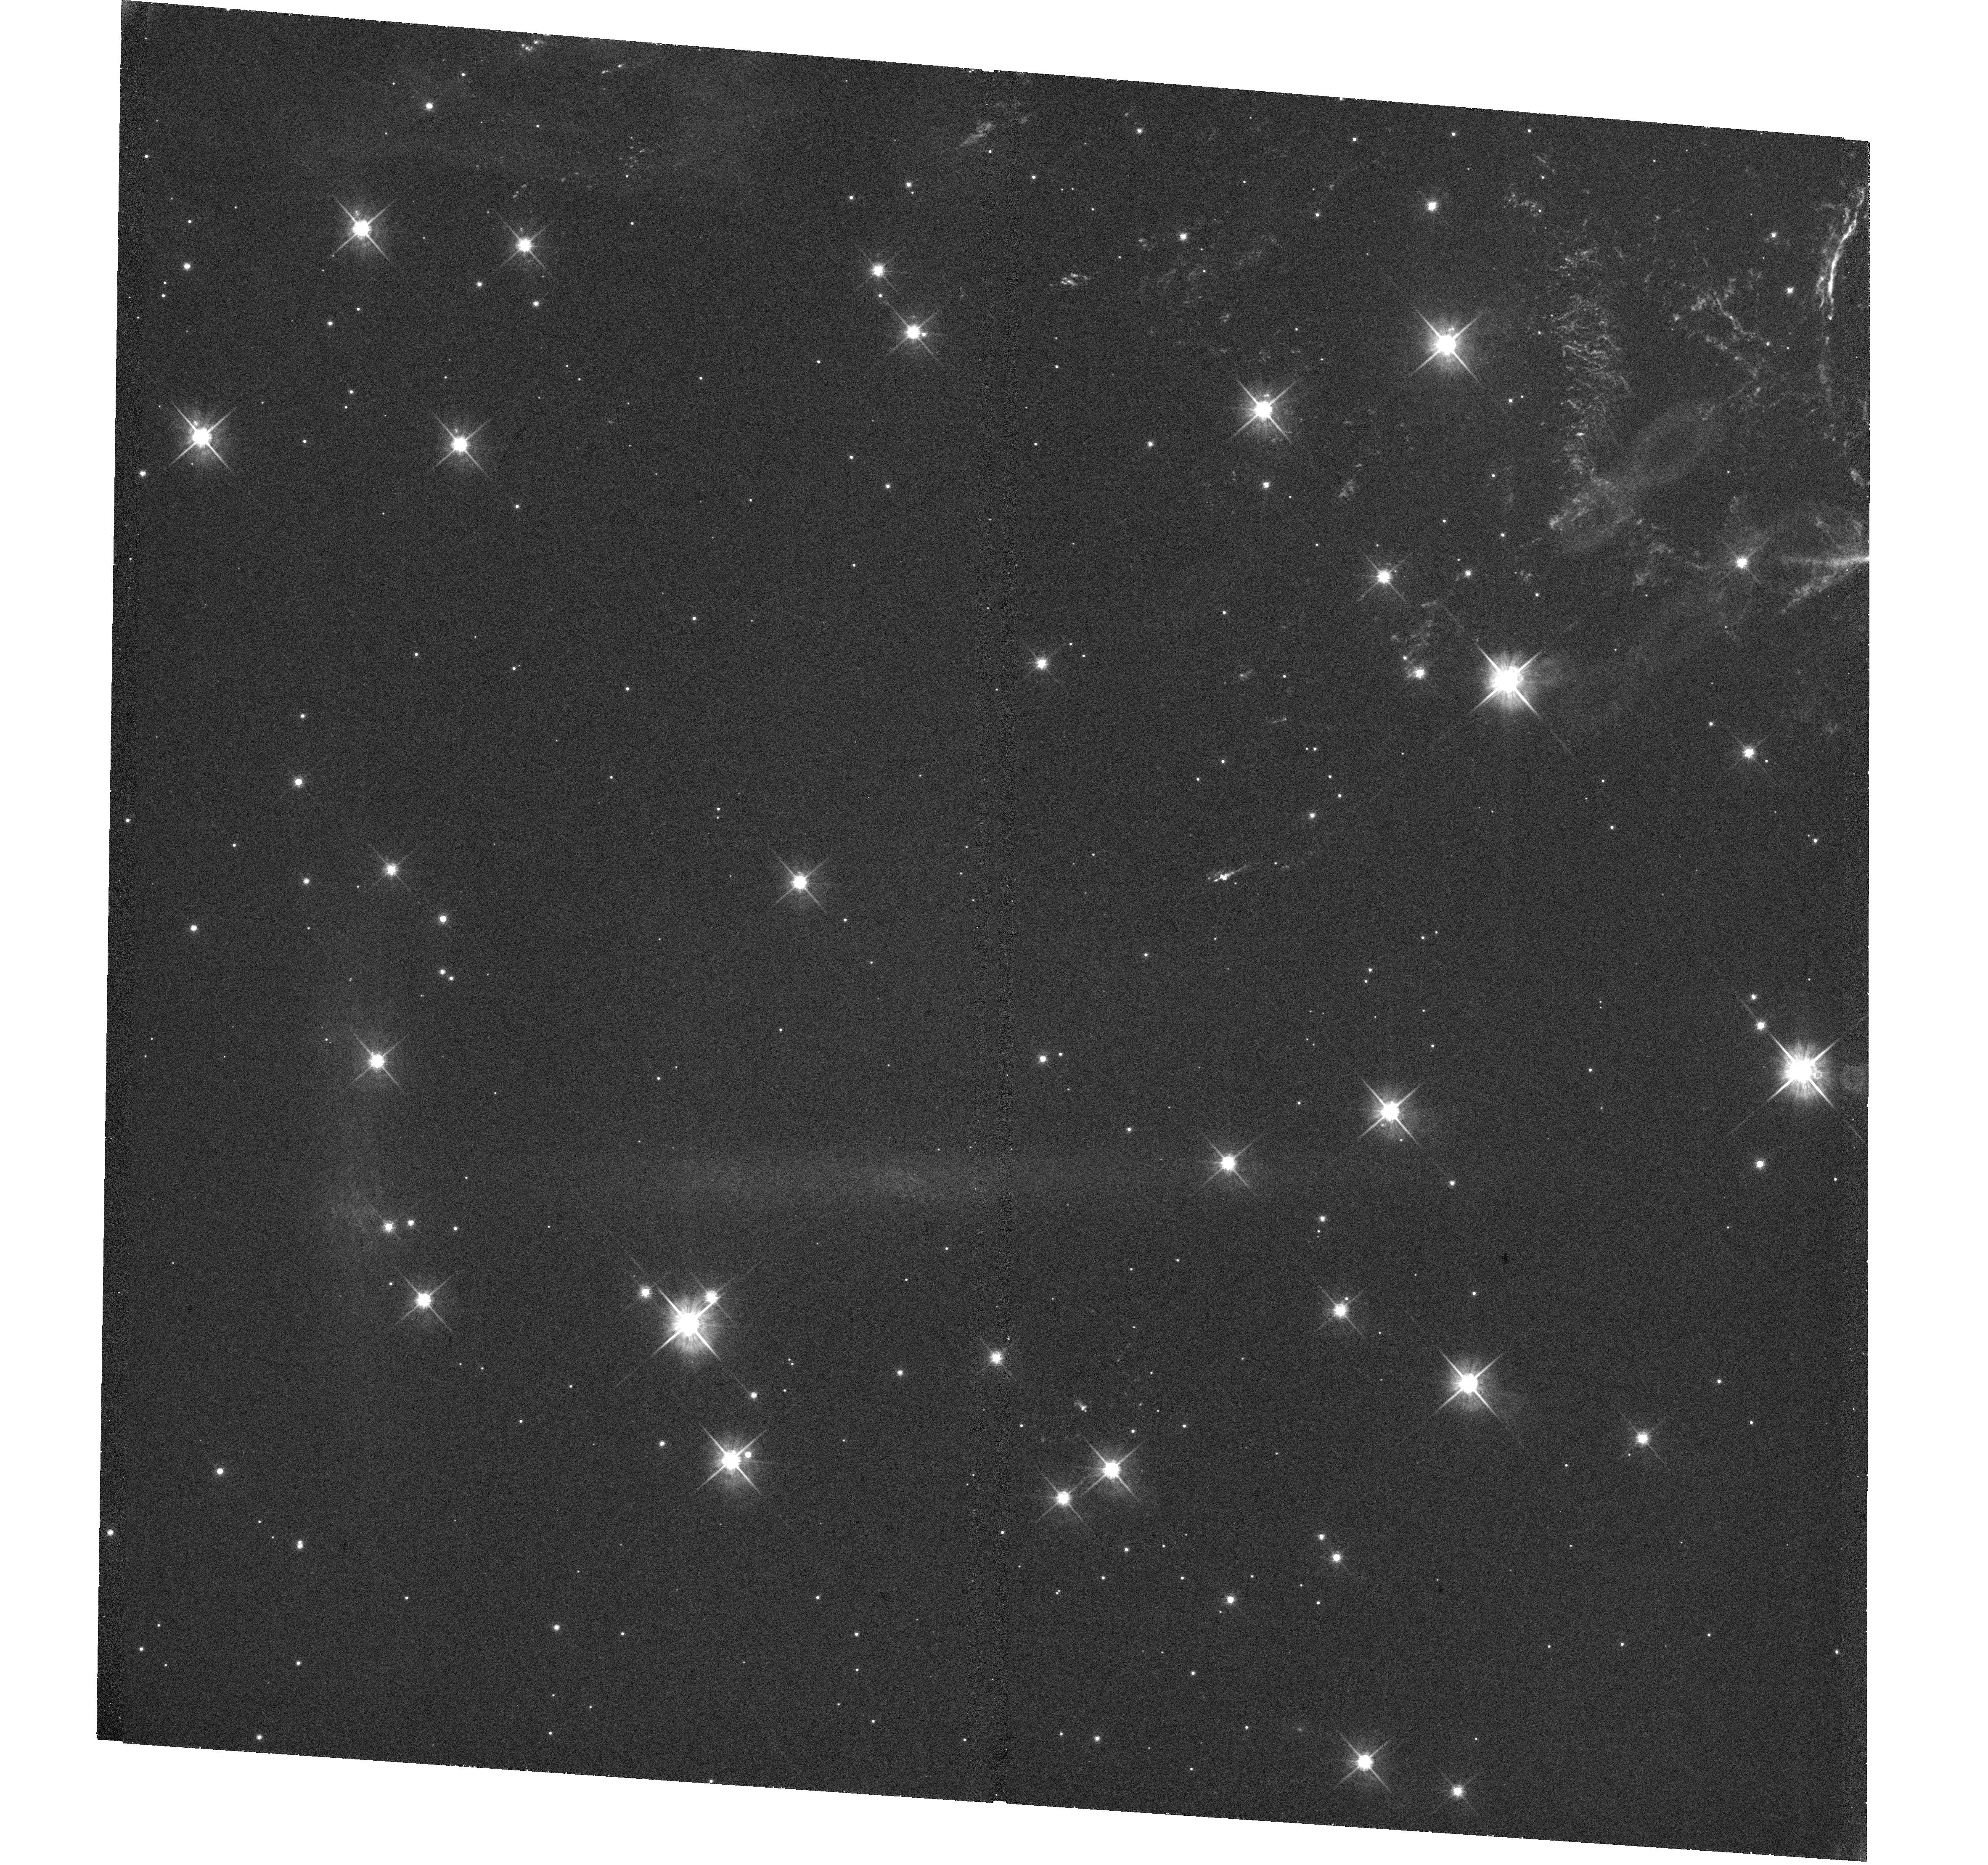
Target: CAS-A-SE. Instrument: WFC3/UVIS. Filter: F625W. Exposure: 1.2 h. Observation ID: hst_15515_a1_wfc3_uvis_f625w_idwna1

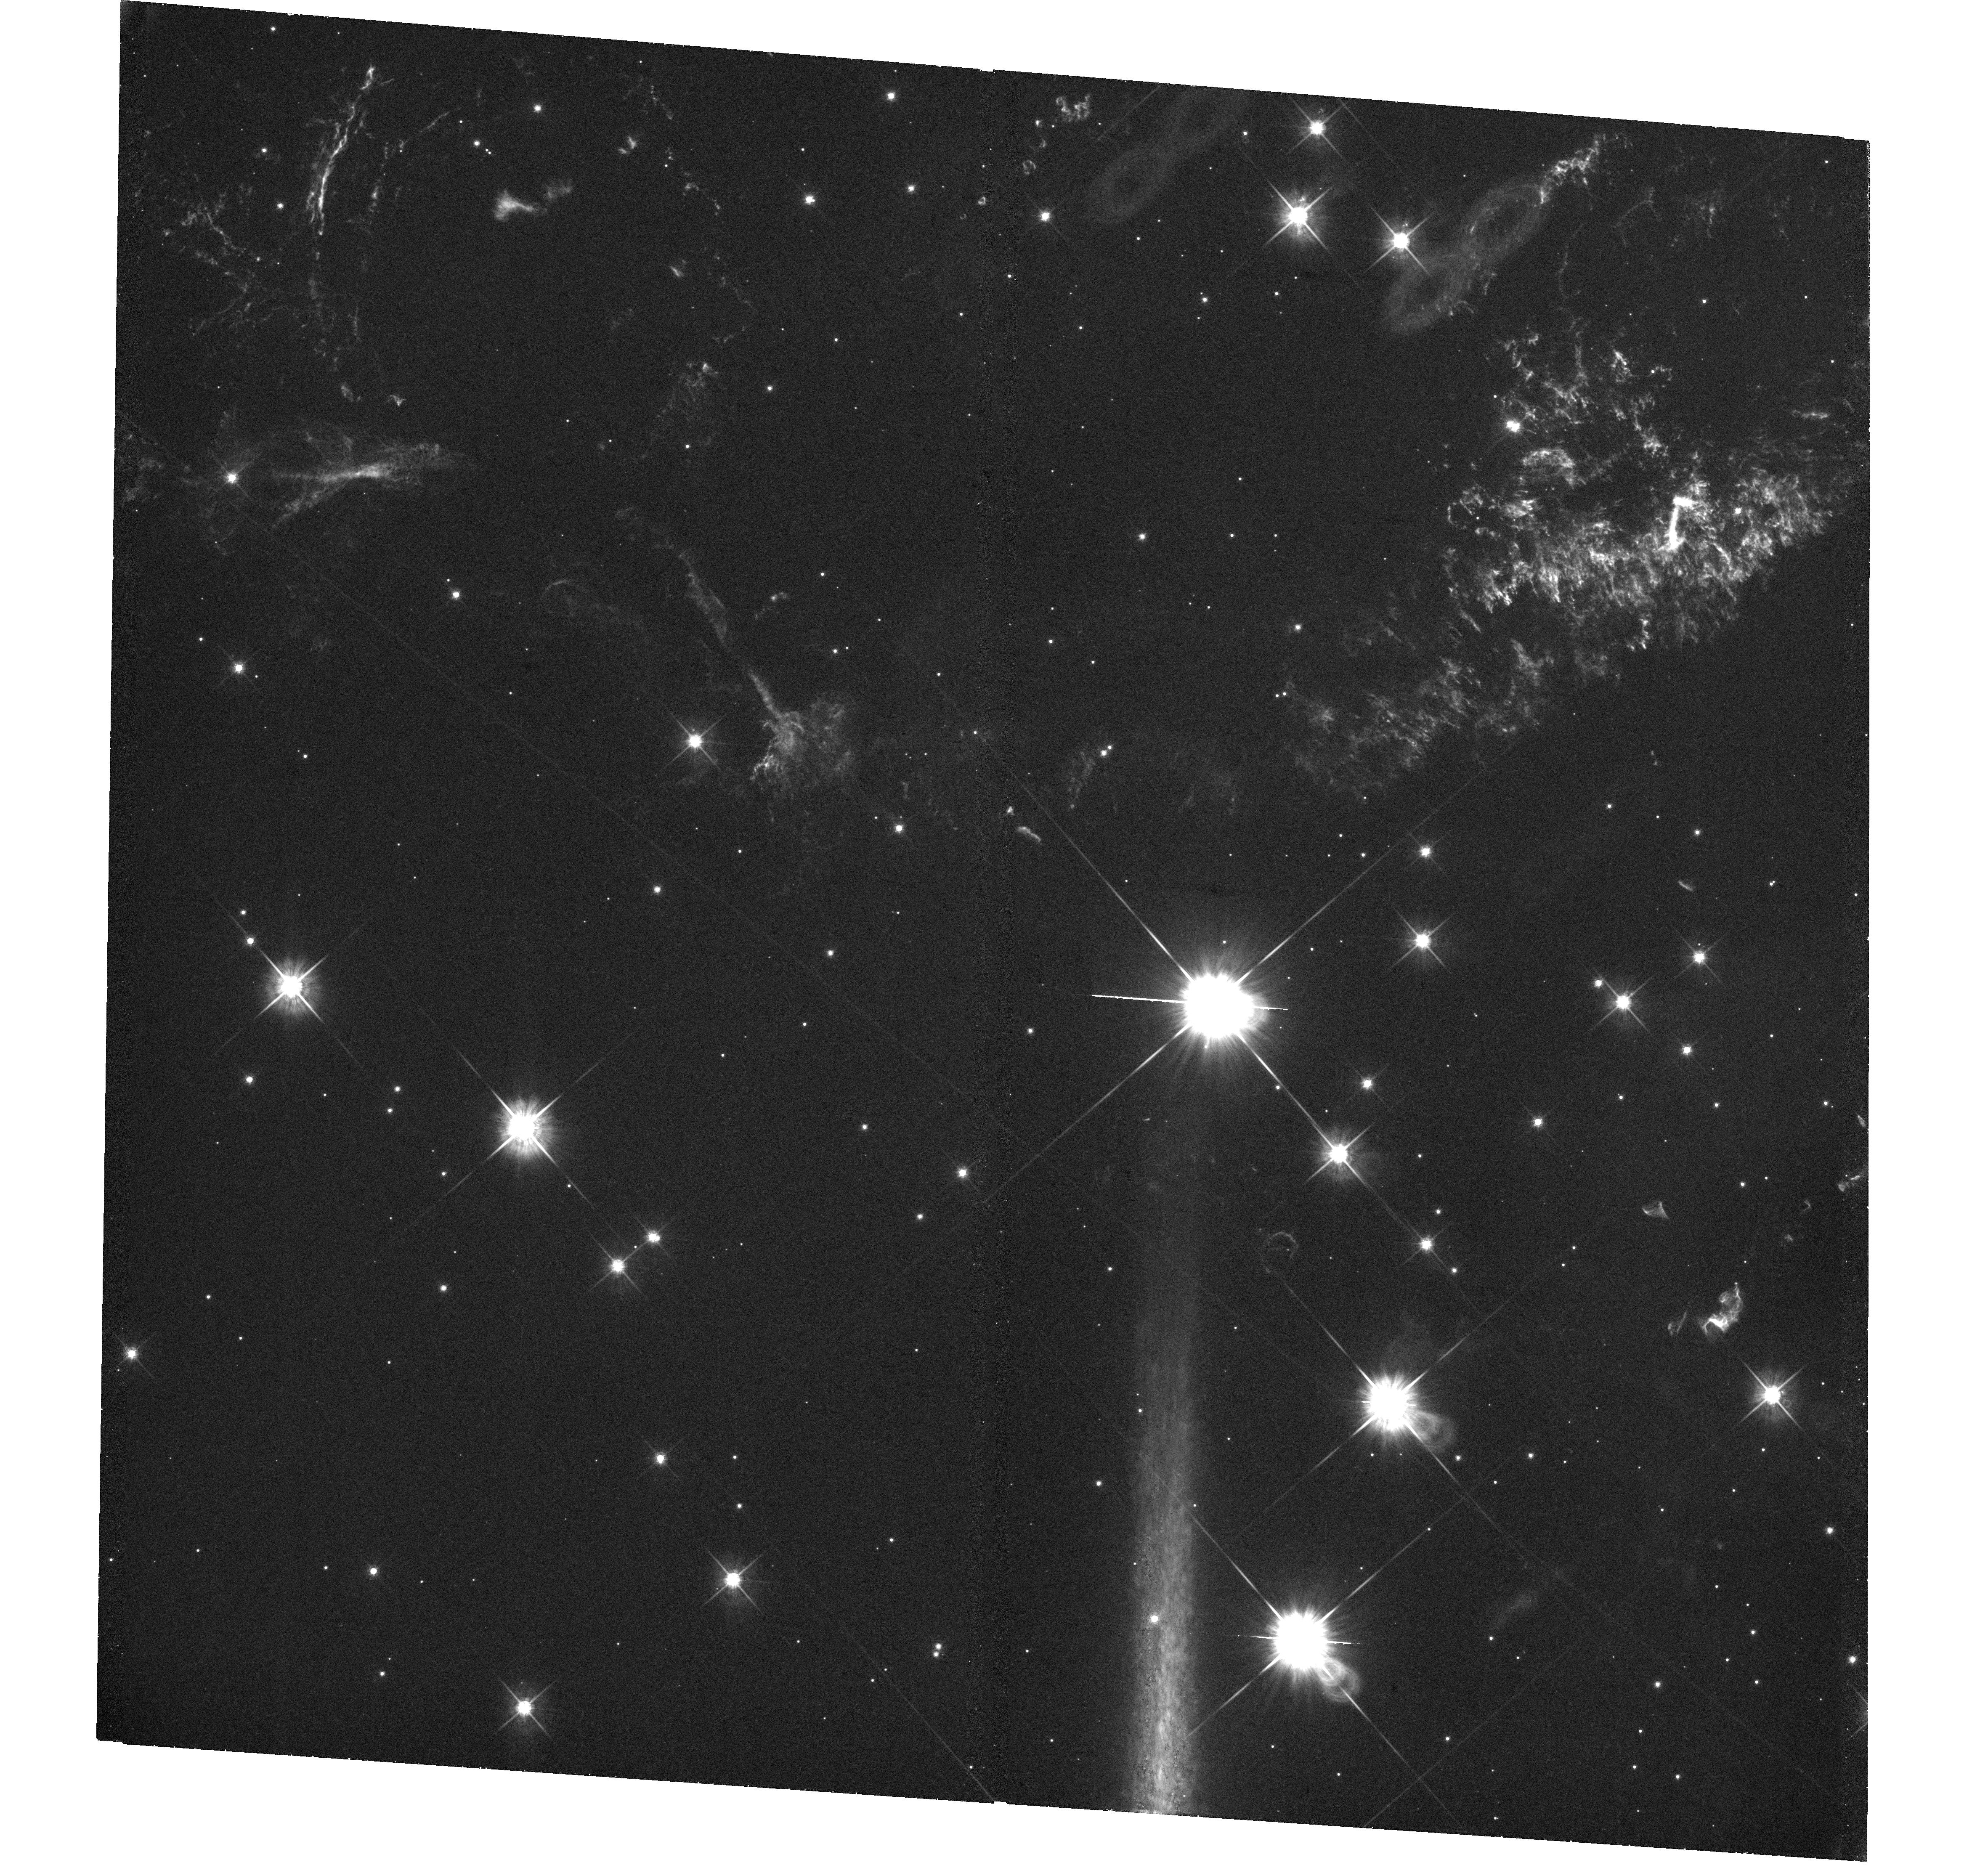
Target: CAS-A-SOUTH. Instrument: WFC3/UVIS. Filter: F625W. Exposure: 1.2 h. Observation ID: hst_15515_a2_wfc3_uvis_f625w_idwna2

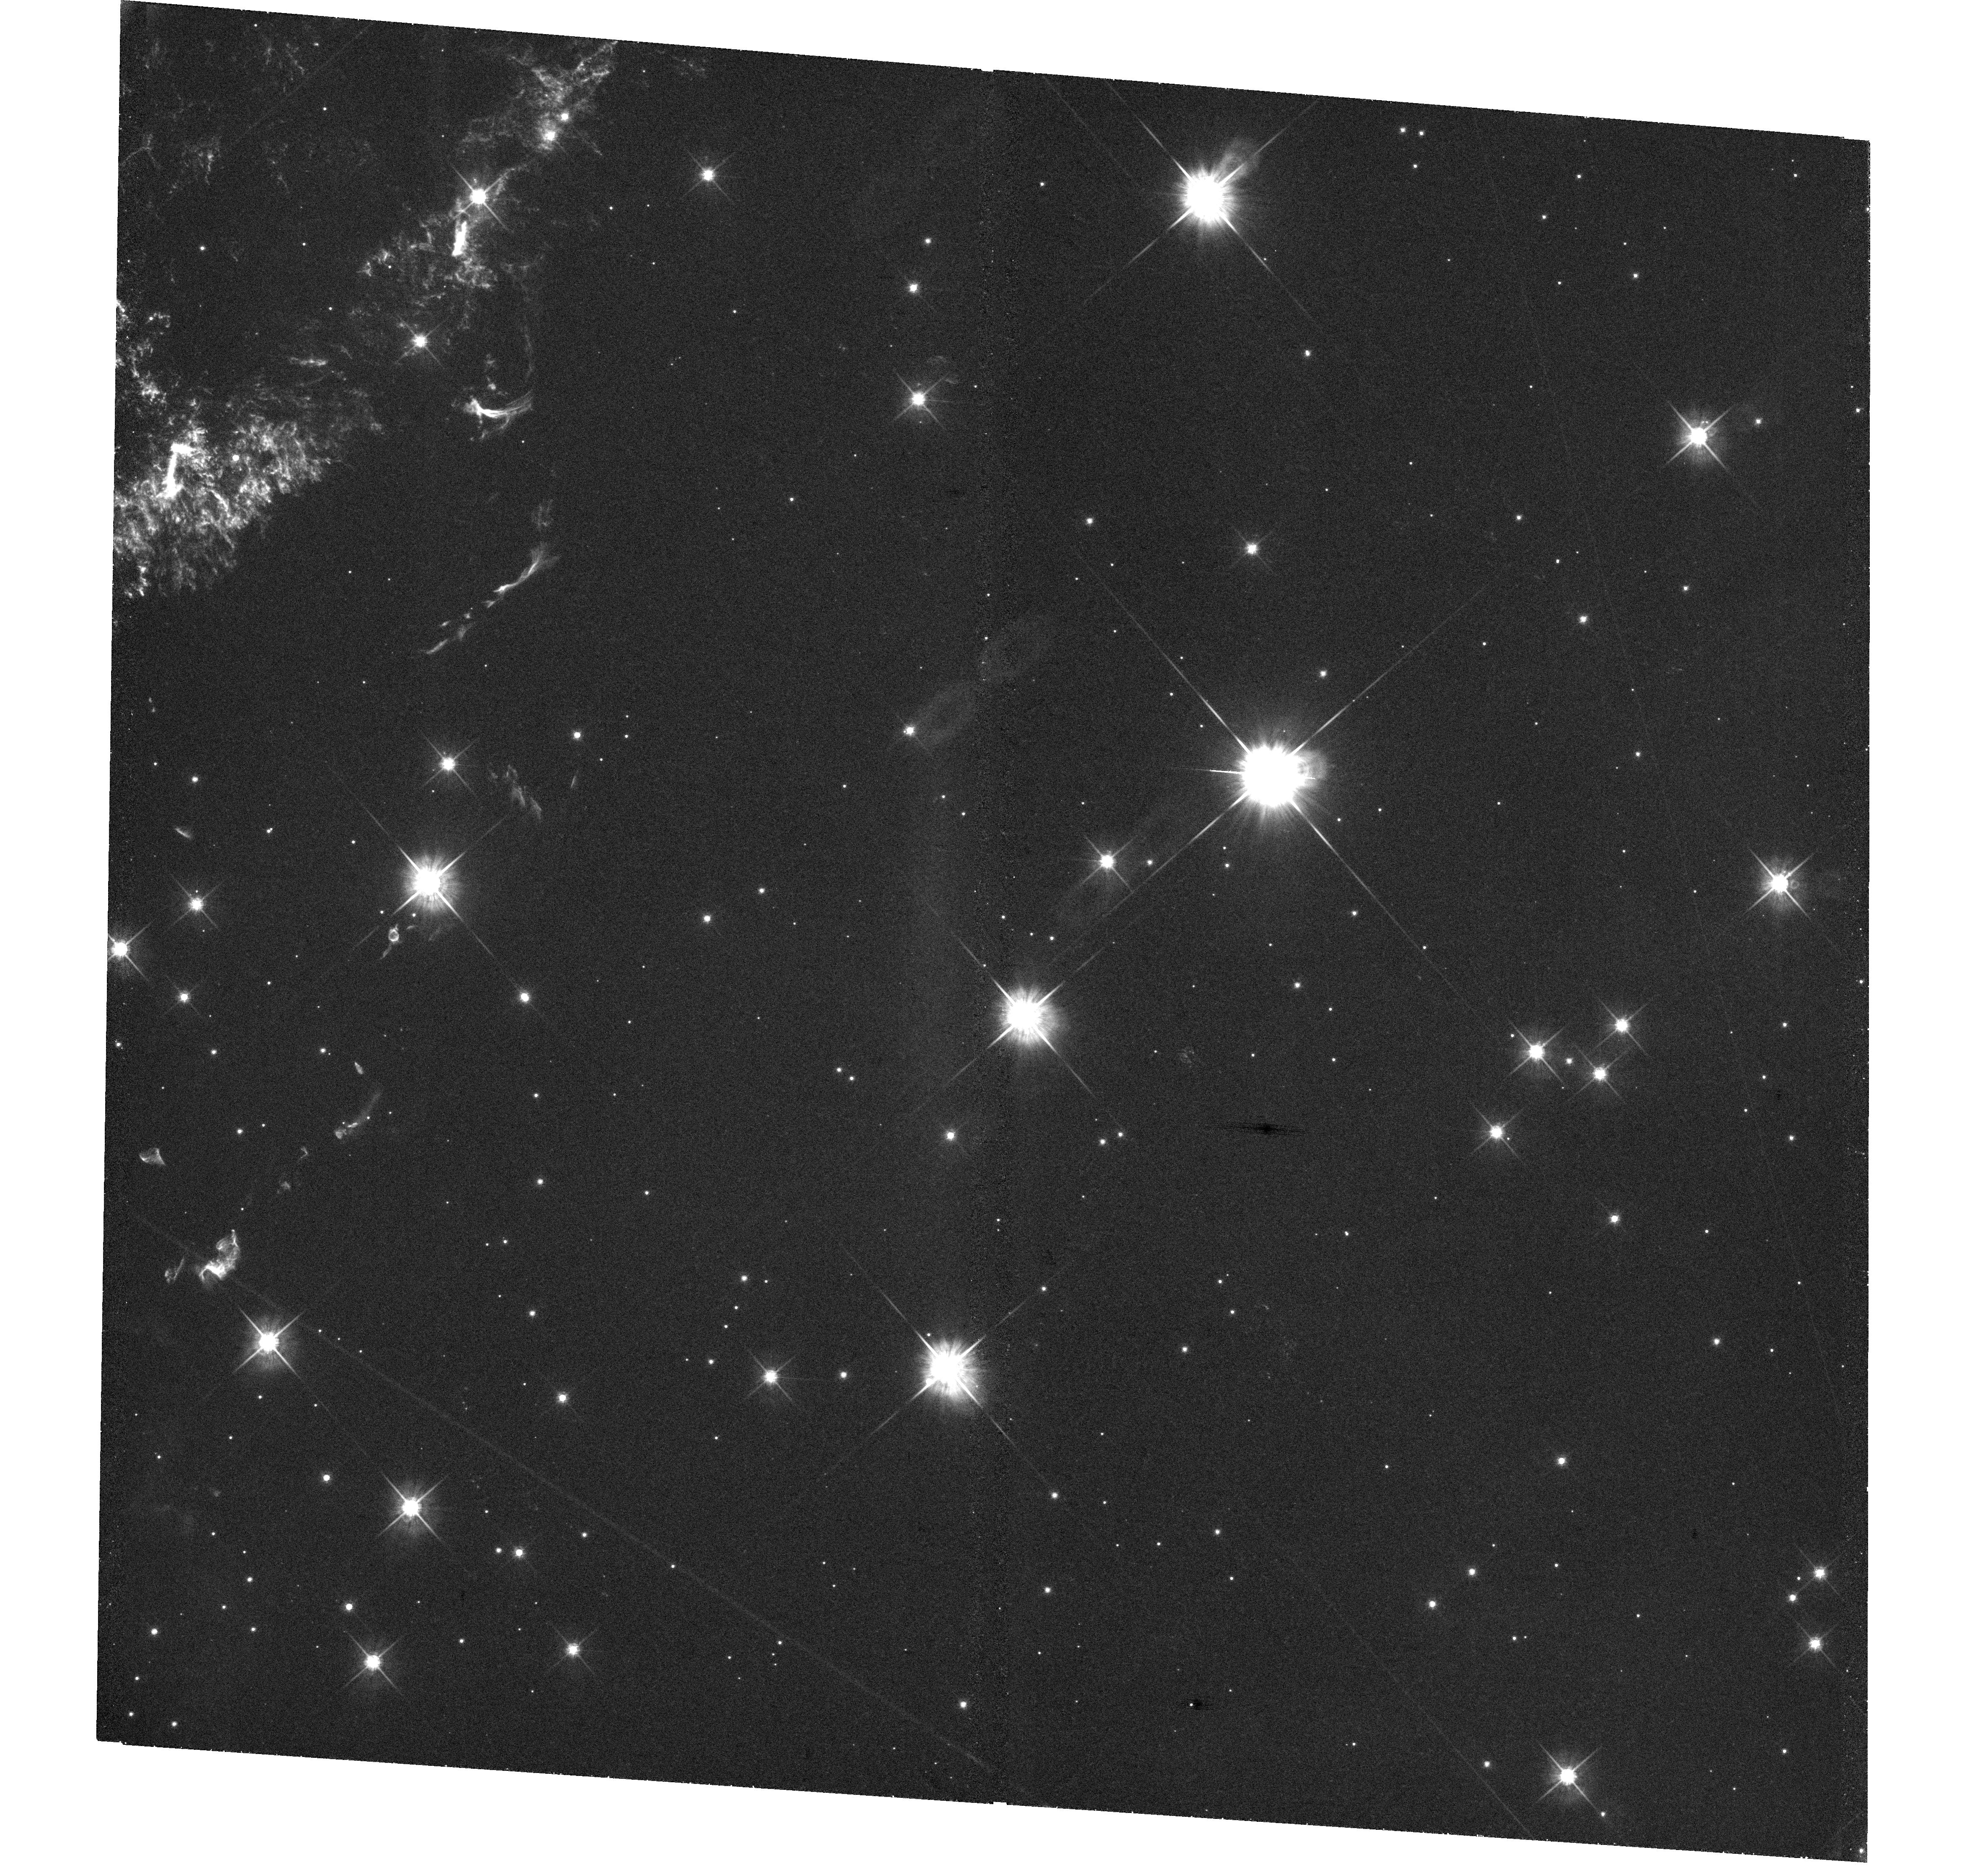
Target: CAS-A-SW. Instrument: WFC3/UVIS. Filter: F625W. Exposure: 1.2 h. Observation ID: hst_15515_a3_wfc3_uvis_f625w_idwna3

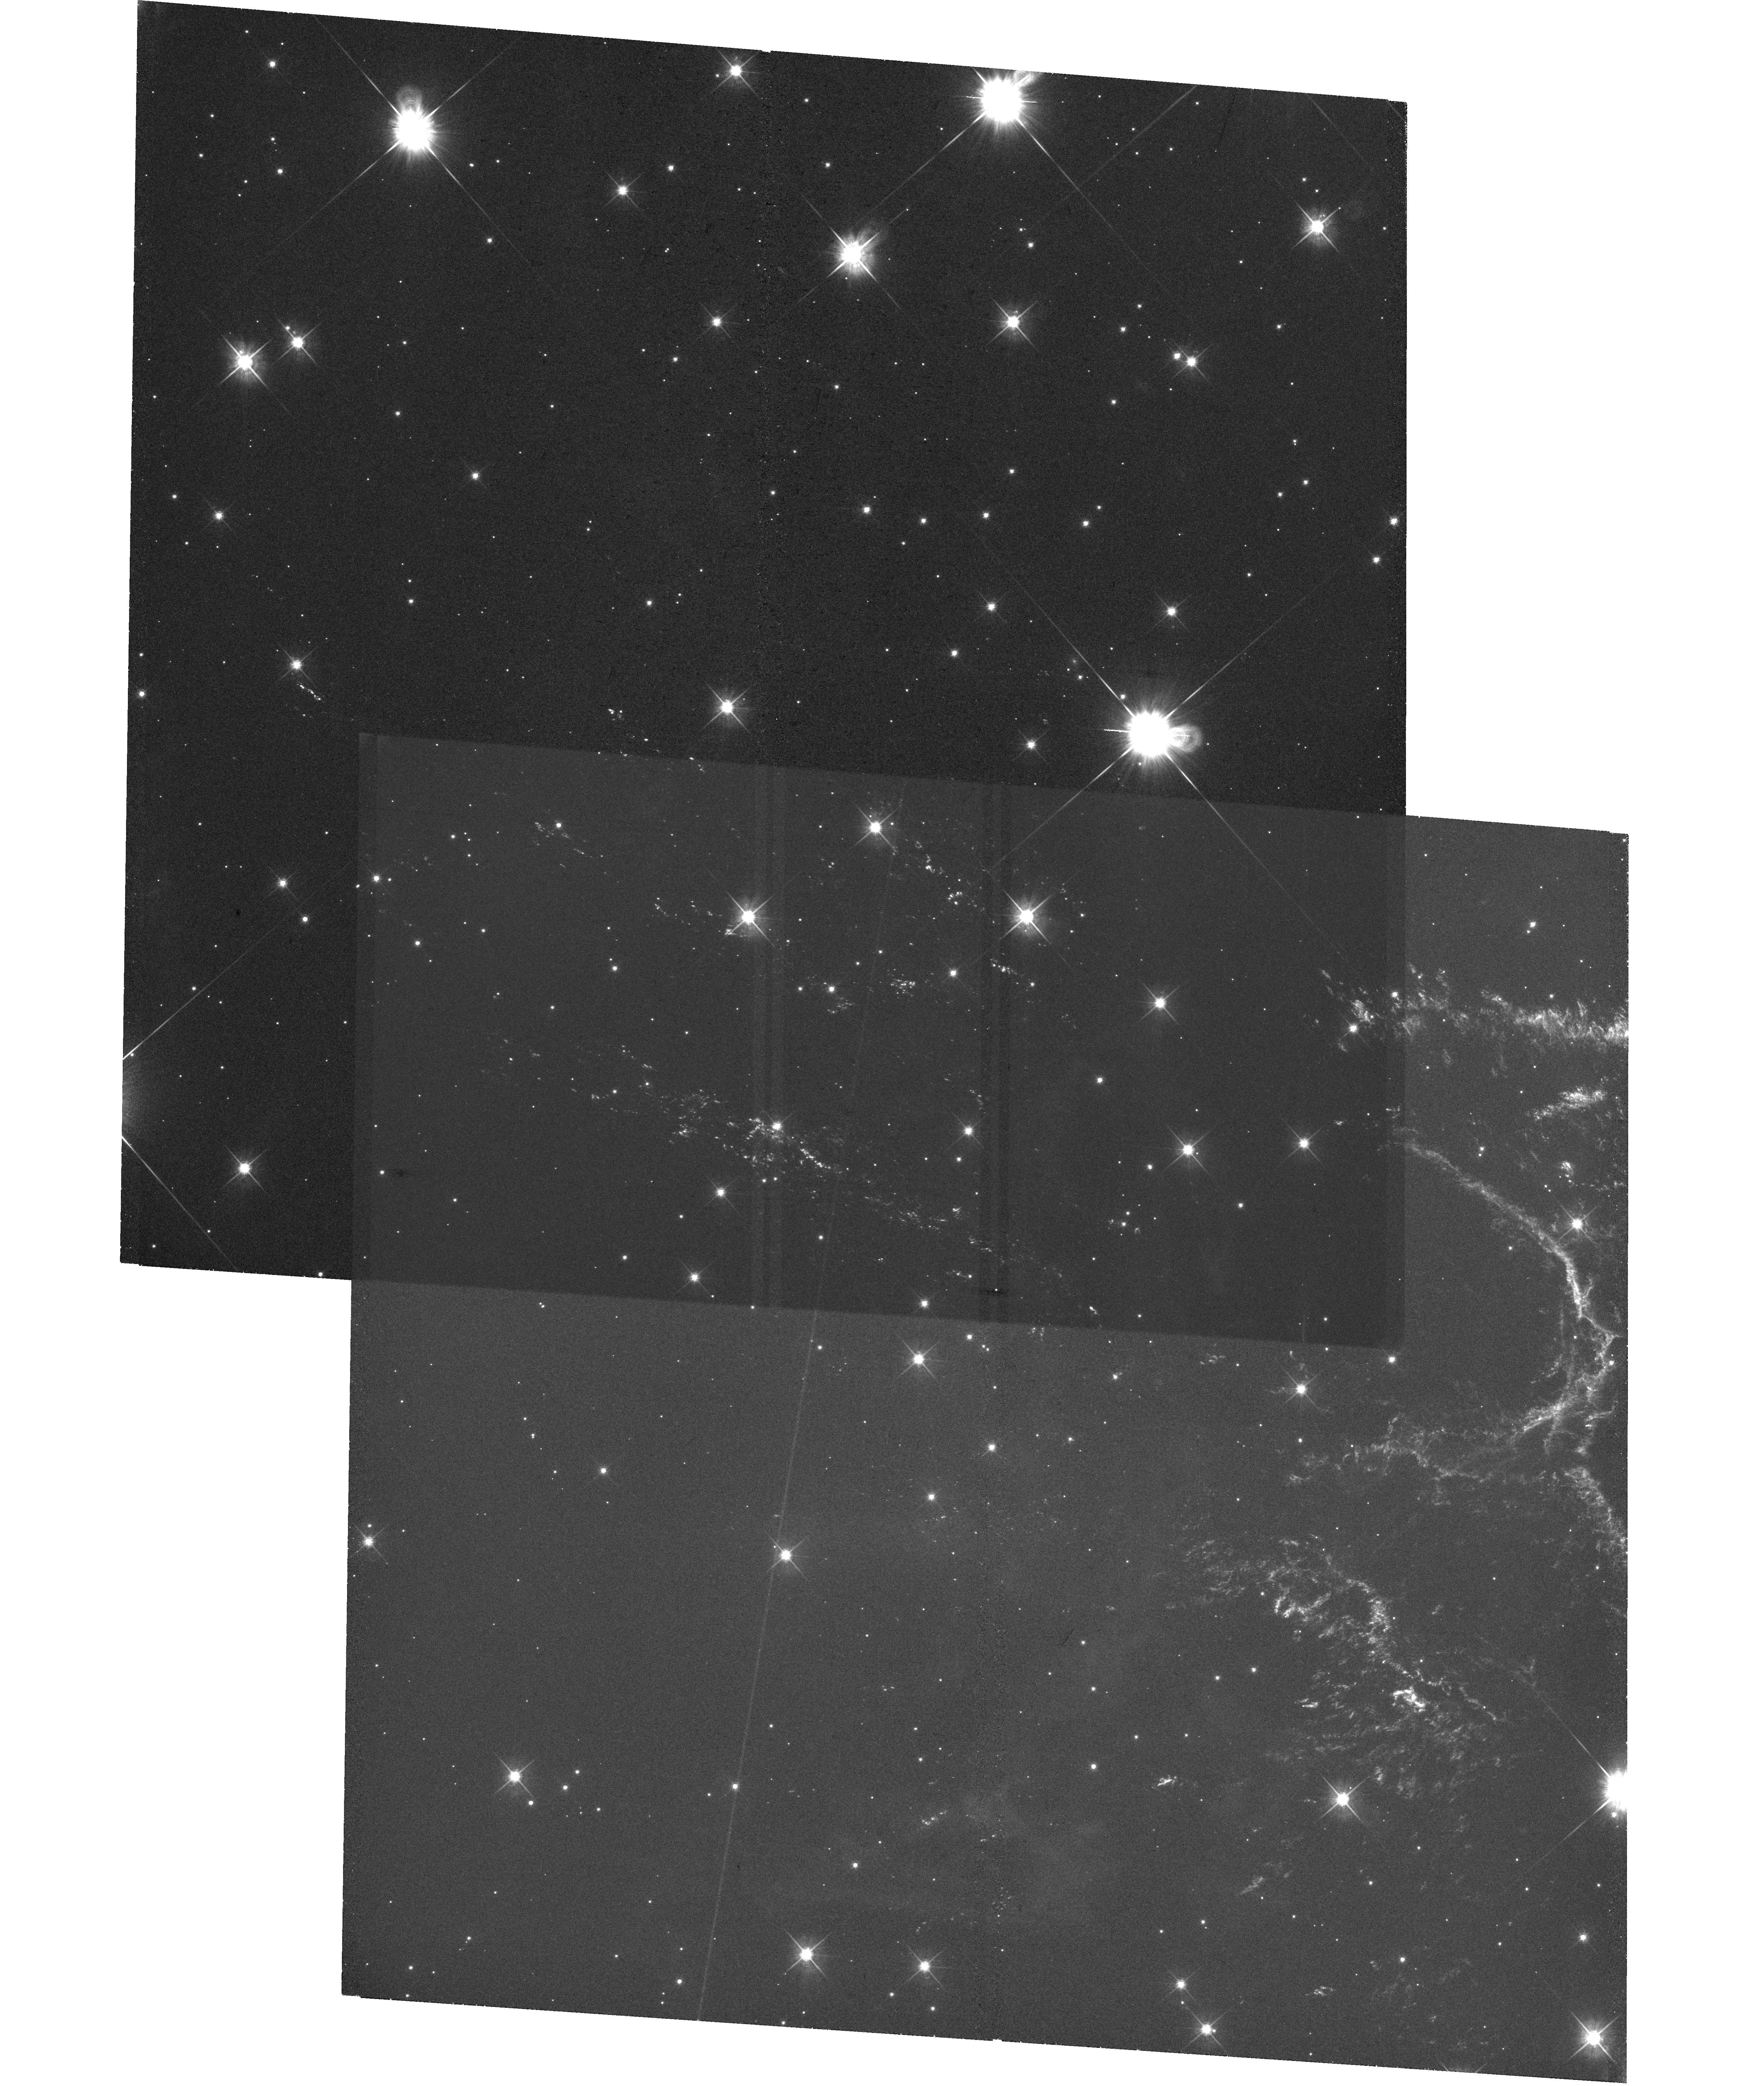
Target: CAS-A-EAST. Instrument: WFC3/UVIS. Filter: F625W. Exposure: 2.4 h. Observation ID: hst_15515_01_wfc3_uvis_f625w_idwn01

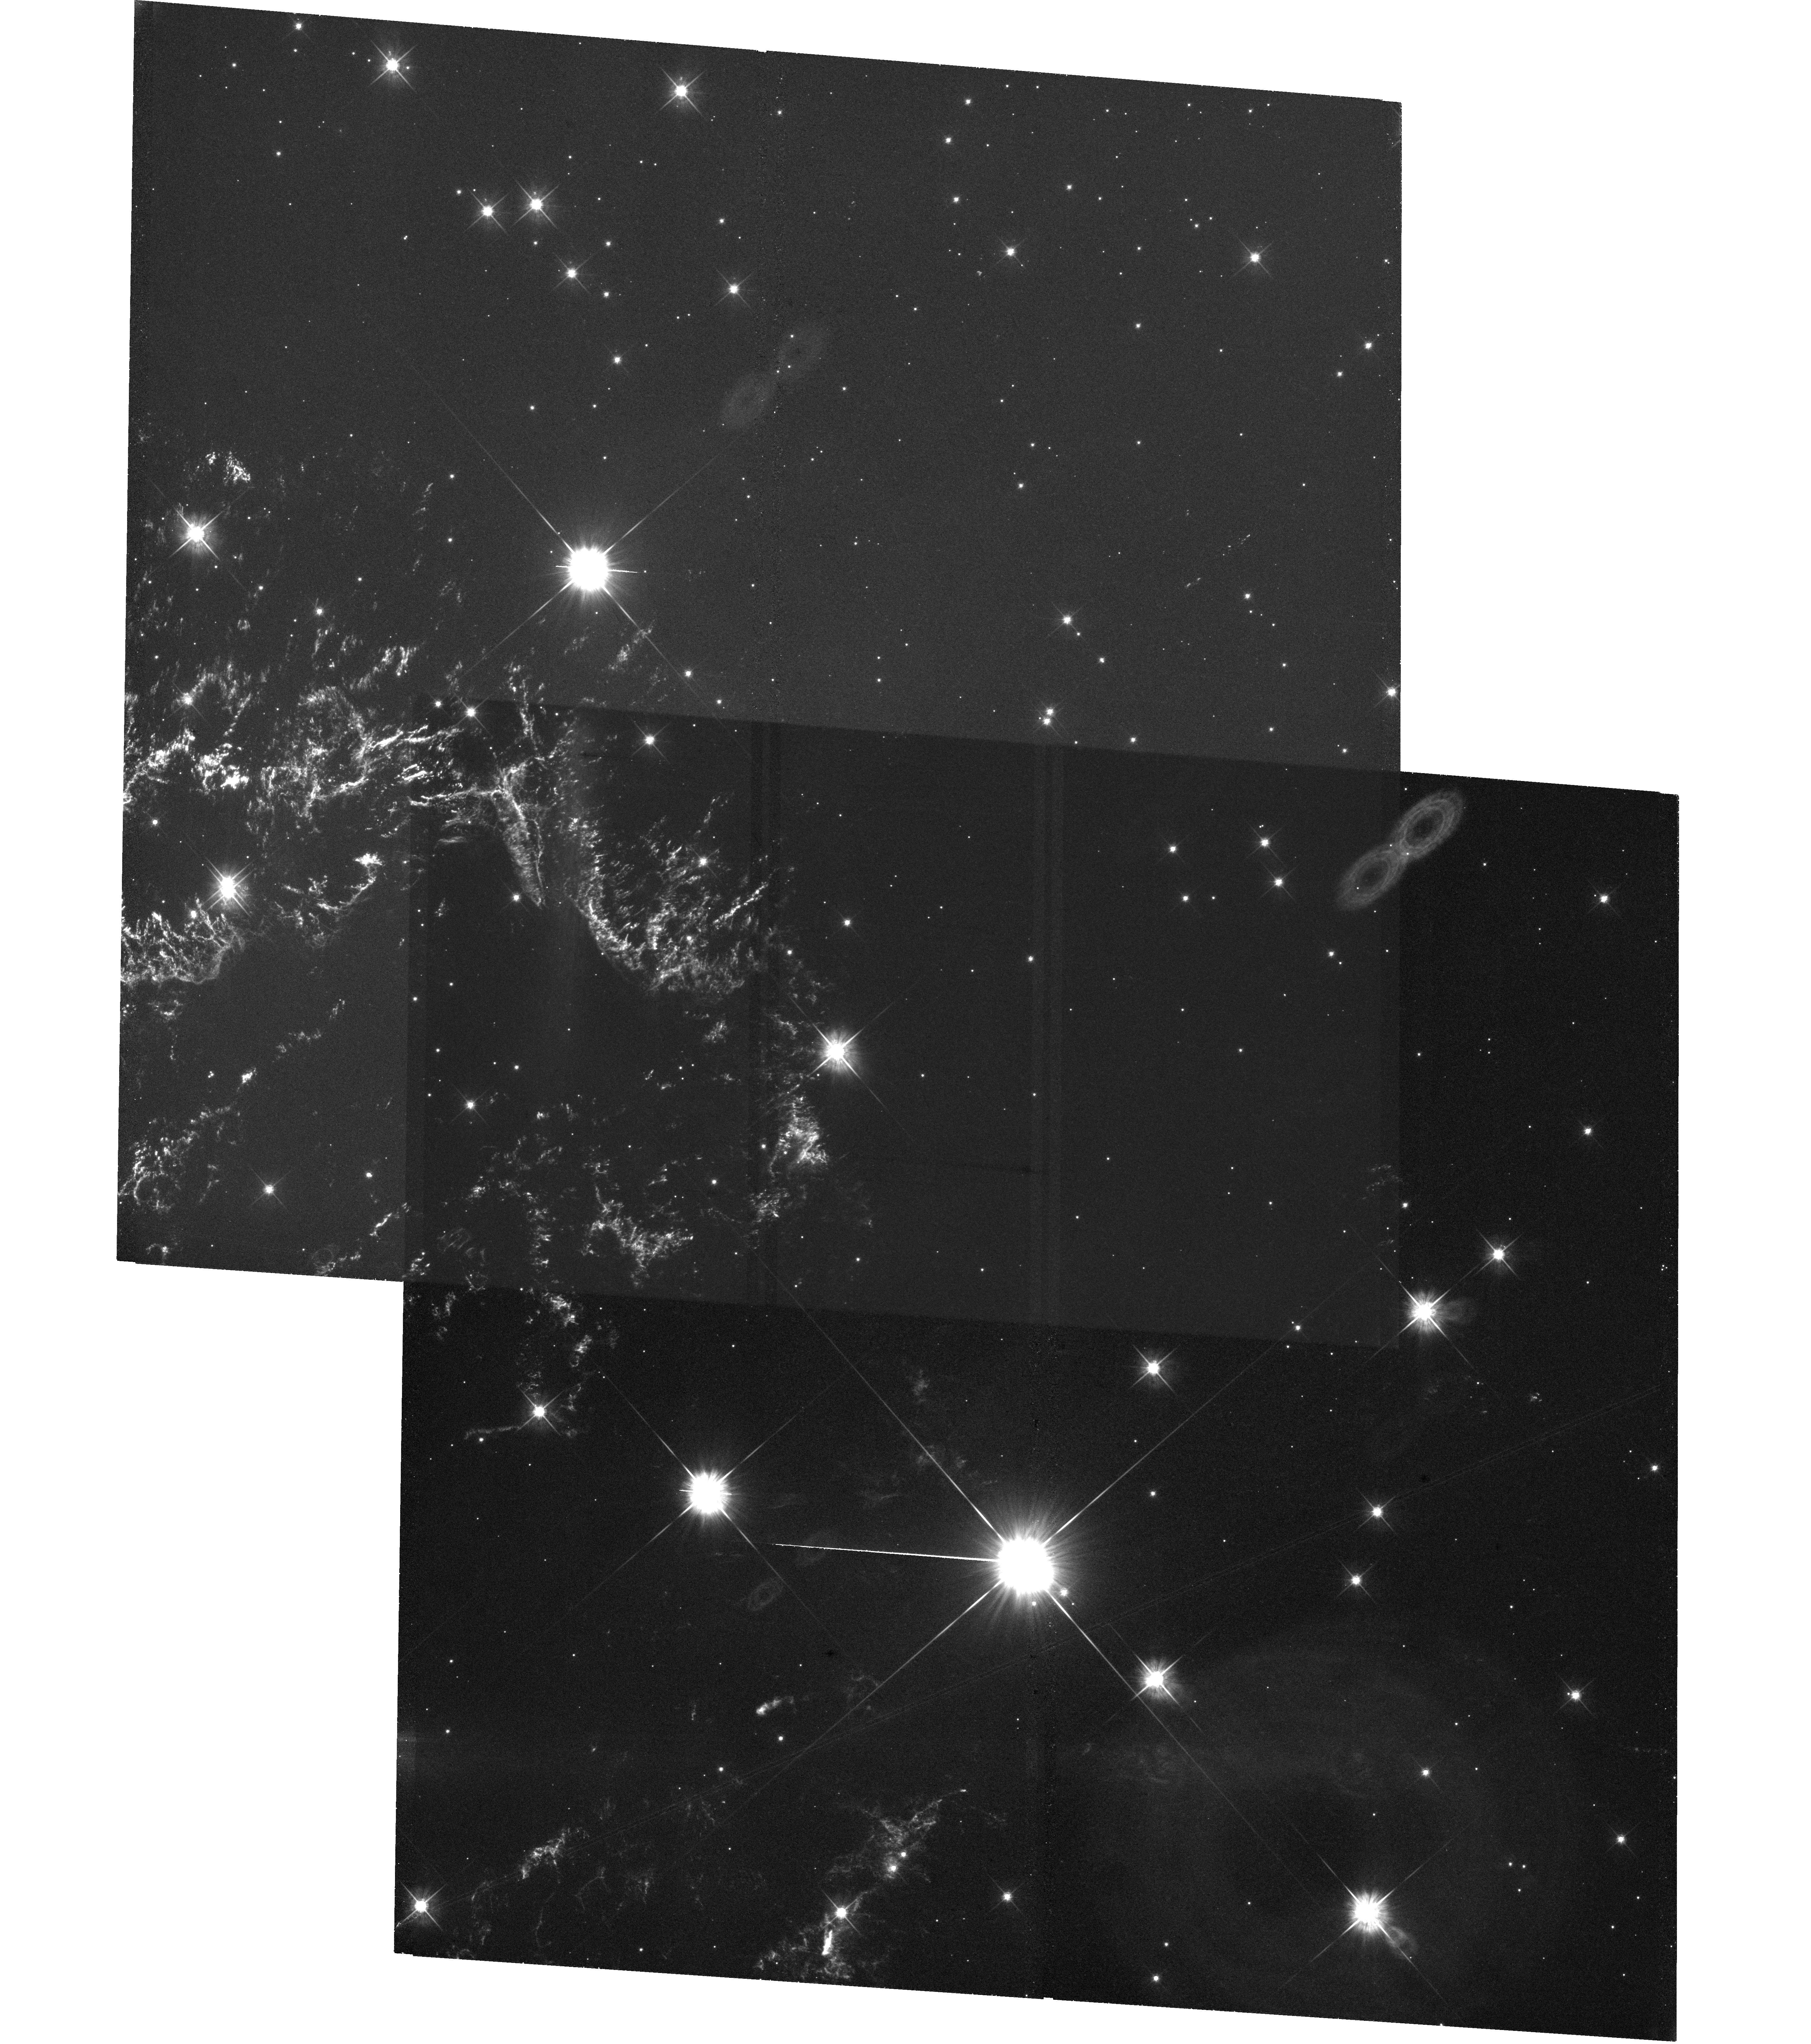
Target: CAS-A-WEST. Instrument: WFC3/UVIS. Filter: F625W. Exposure: 2.4 h. Observation ID: hst_15515_03_wfc3_uvis_f625w_idwn03

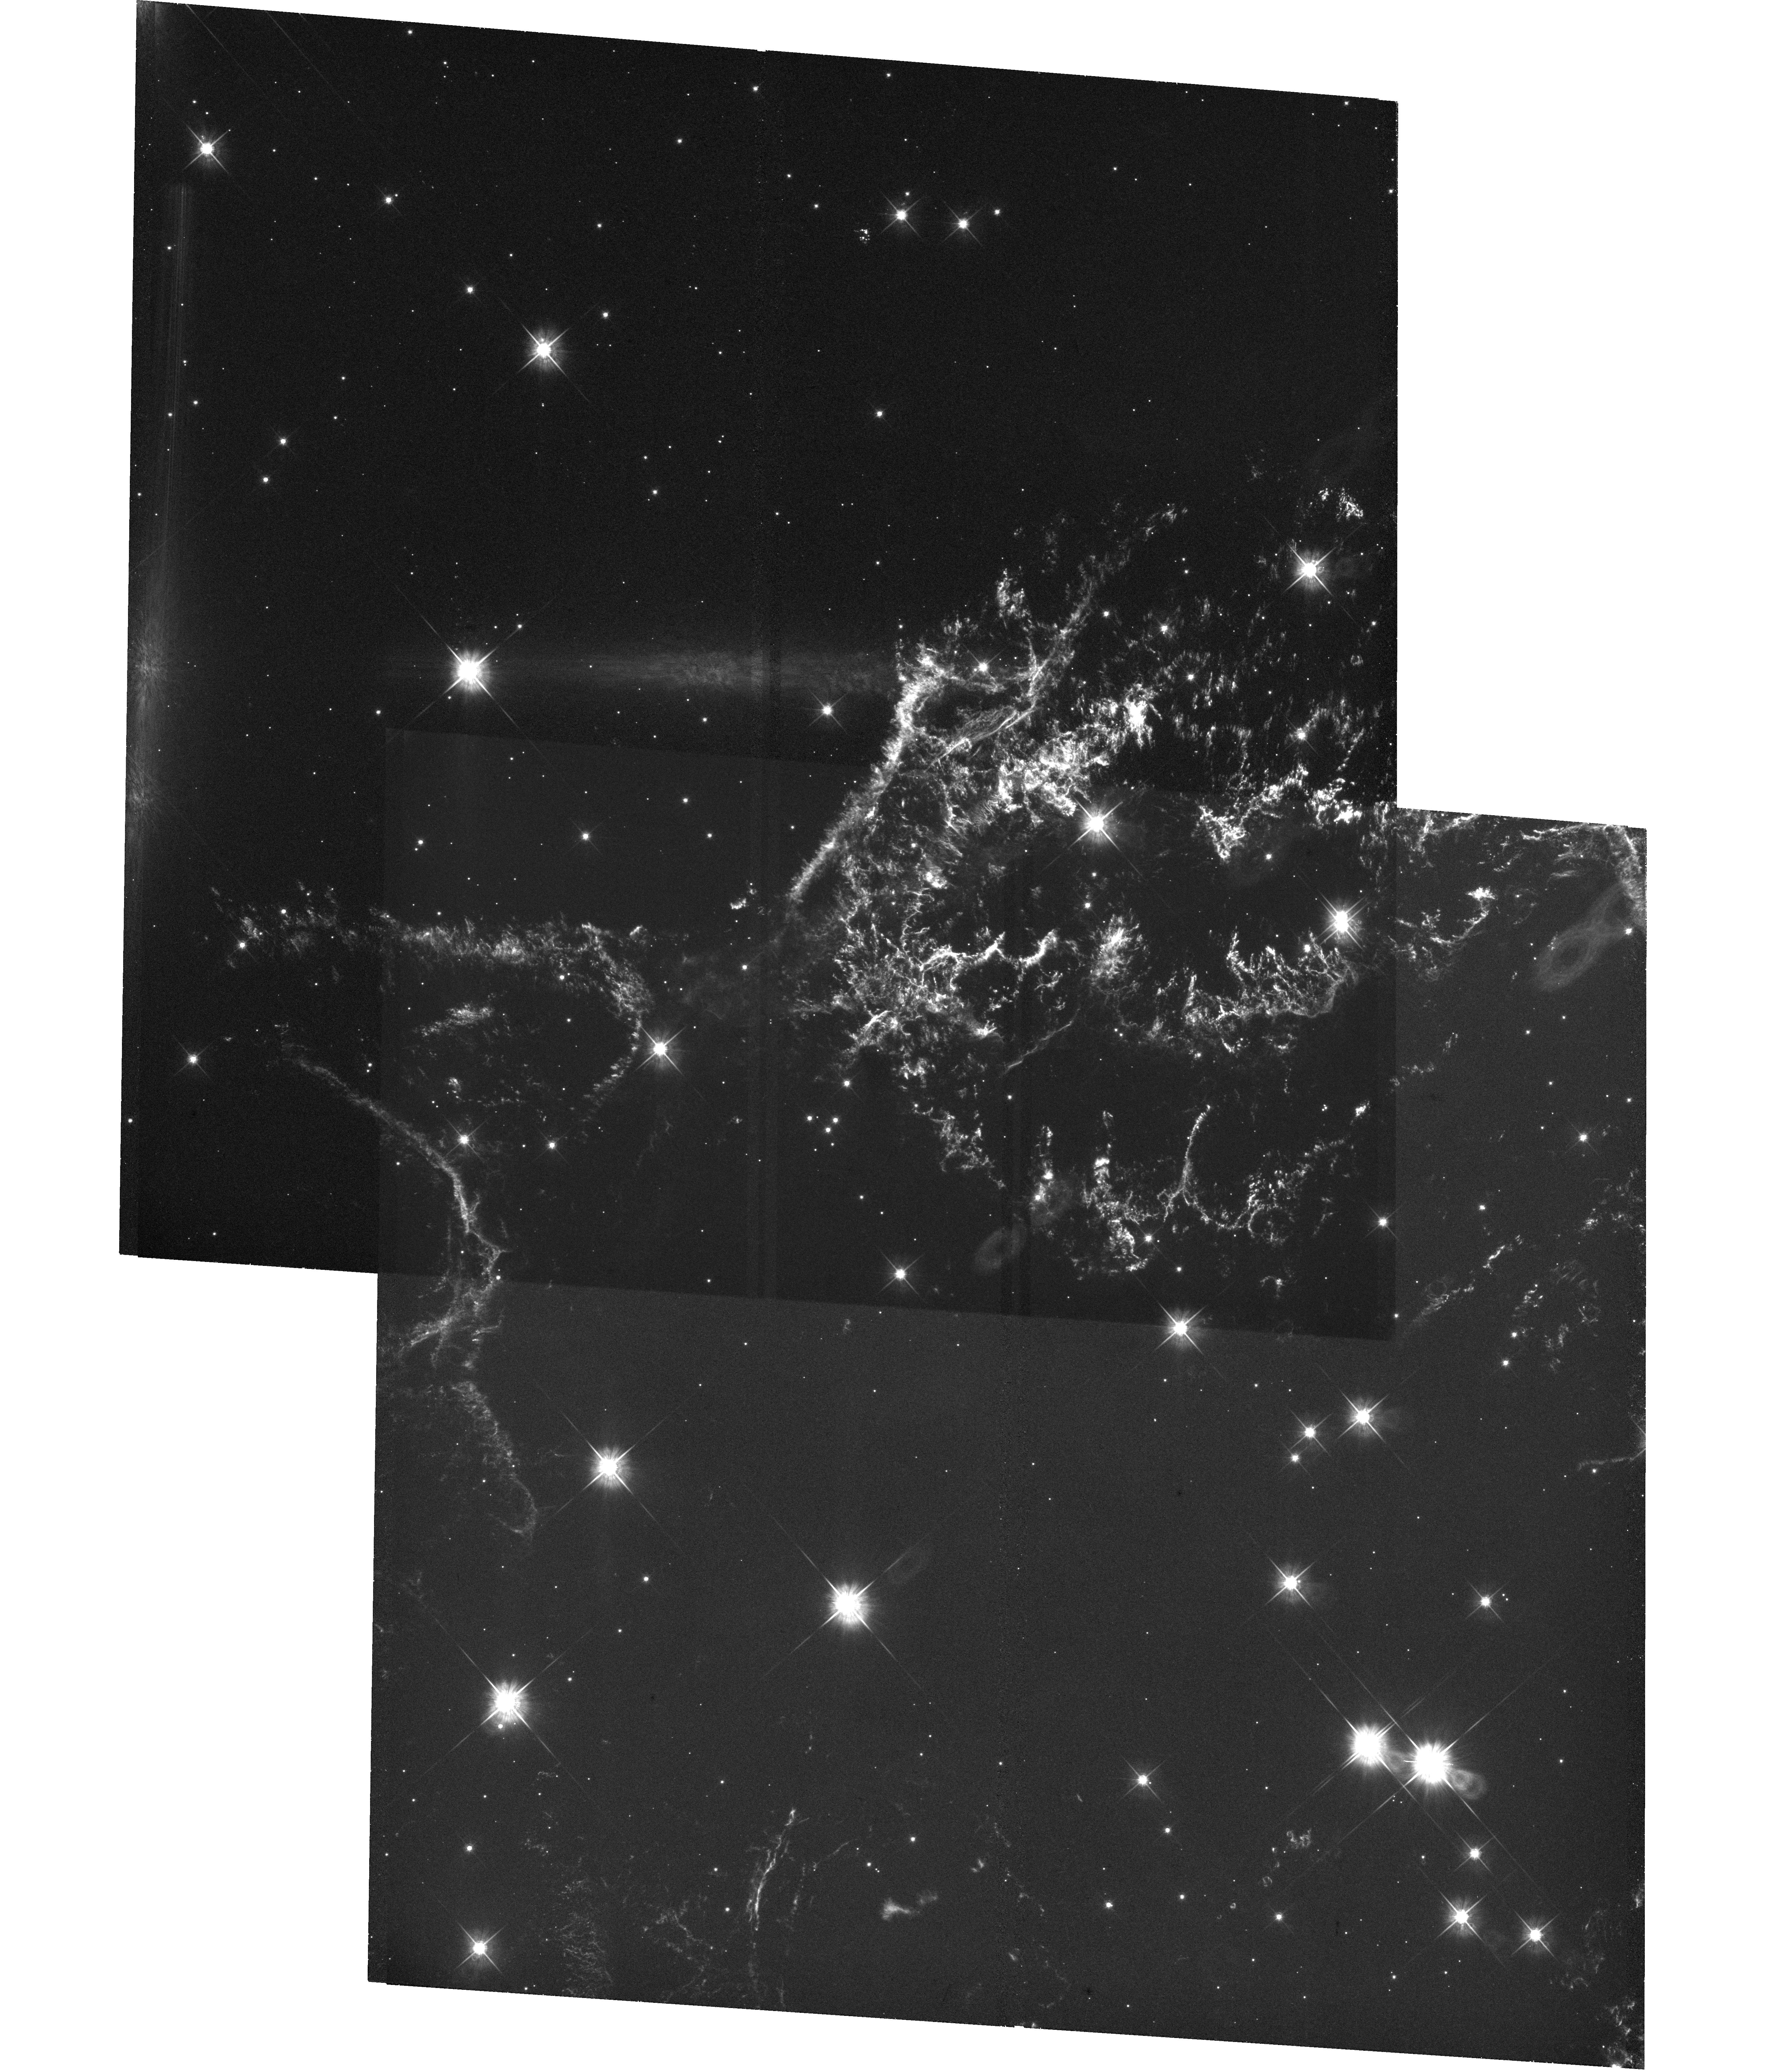
Target: CAS-A-CENTER. Instrument: WFC3/UVIS. Filter: F625W. Exposure: 2.4 h. Observation ID: hst_15515_02_wfc3_uvis_f625w_idwn02

An HST Survey of Cassiopeia As Reverse Shock, High-Velocity Ejecta, and Shocked Clouds of Pre-SN Mass Loss (PI: Fesen, Robert A.)

The young Galactic supernova remnant Cassiopeia A (Cas A) provides us with the clearest look at the properties and explosion dynamics of a high mass, core-collapse supernova (CCSN). With an explosion date around 1670, Cas A is the youngest Galactic core-collapse SNR known and, at an estimated distance of 3.4 kpc, it is also among the closest. Cas A's main shell ejecta knots are typically 0.1 - 0.5 arcsec in size and can show emission and morphological changes on timescales of just a few months. No other remnant, with the exception of SN 1987A, shows such rapid optical changes across large portions of its structure. Here we propose a new, complete optical survey of Cas A, the first since 2004, in order to measure the velocity and asymmetry of Cas A's reverse shock front across the whole remnant and map the distribution of its high-velocity outer ejecta, particularly in regions which align to the motion of the central compact source. Halpha images of the remnant's shocked CSM clumps will also provide strong tests of shock-cloud models across a broad range of cloud densities and sizes. These data will constitute a rich and unique archive both for Cas A and the general study of high mass CCSNe.